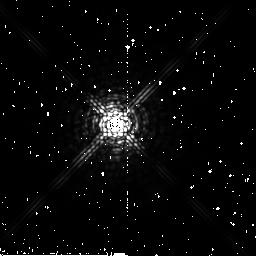
Target: HD26965
Instrument: NICMOS/NIC2
Filter: F207M
Exposure: 4 min
Observation ID: n6nb33030

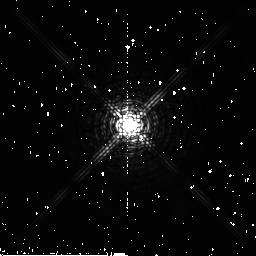
Target: HD216899
Instrument: NICMOS/NIC2
Filter: F180M
Exposure: 2 min
Observation ID: n6nb3w020

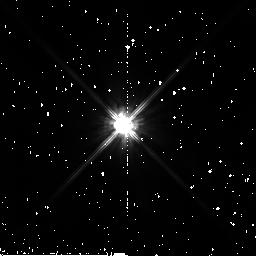
Target: HD285968
Instrument: NICMOS/NIC2
Filter: F110W
Exposure: 2 min
Observation ID: n6nb38010

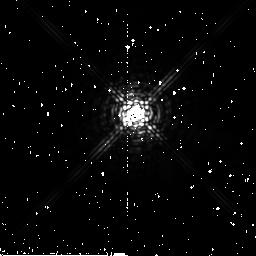
Target: HD6582
Instrument: NICMOS/NIC2
Filter: F222M
Exposure: 4 min
Observation ID: n6nb09040

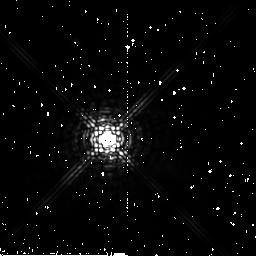
Target: HD38392
Instrument: NICMOS/NIC2
Filter: F222M
Exposure: 4 min
Observation ID: n6nb46040

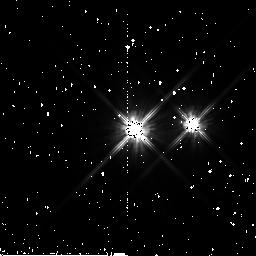
Target: BD+02D3482
Instrument: NICMOS/NIC2
Filter: F110W
Exposure: 2 min
Observation ID: n6nb2u010

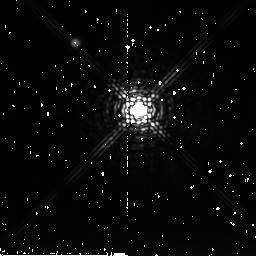
Target: G203-047
Instrument: NICMOS/NIC2
Filter: F222M
Exposure: 4 min
Observation ID: n6nb2g040

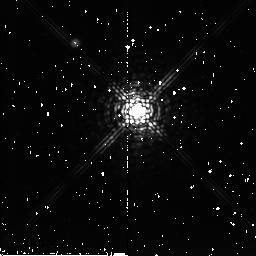
Target: LHS2
Instrument: NICMOS/NIC2
Filter: F207M
Exposure: 4 min
Observation ID: n6nb03030

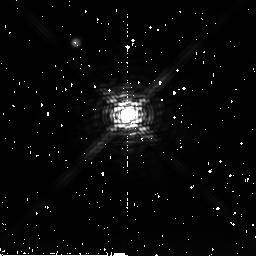
Target: LHS471
Instrument: NICMOS/NIC2
Filter: F222M
Exposure: 4 min
Observation ID: n6nb3b040

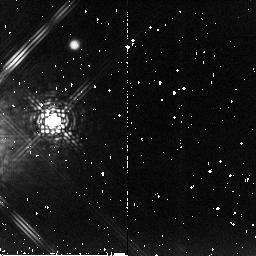
Target: HD26976
Instrument: NICMOS/NIC2
Filter: F207M
Exposure: 4 min
Observation ID: n6nb34030

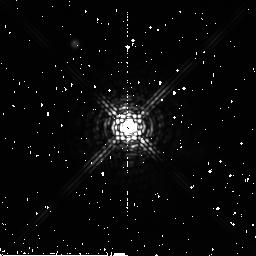
Target: CD-31D9113
Instrument: NICMOS/NIC2
Filter: F222M
Exposure: 4 min
Observation ID: n6nb99040

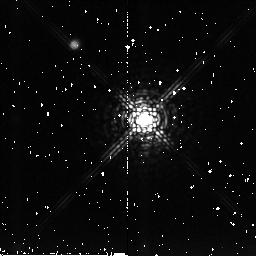
Target: LHS2090
Instrument: NICMOS/NIC2
Filter: F207M
Exposure: 4 min
Observation ID: n6nb75030

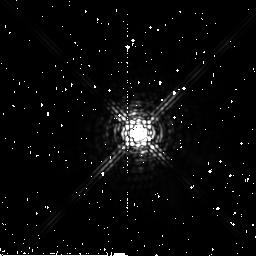
Target: HD22049
Instrument: NICMOS/NIC2
Filter: F222M
Exposure: 4 min
Observation ID: n6nb26040

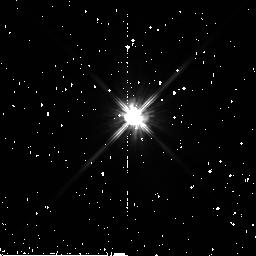
Target: BD+05D3409
Instrument: NICMOS/NIC2
Filter: F110W
Exposure: 2 min
Observation ID: n6nb2o010

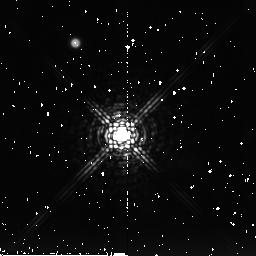
Target: LHS337
Instrument: NICMOS/NIC2
Filter: F222M
Exposure: 4 min
Observation ID: n6nb1j040

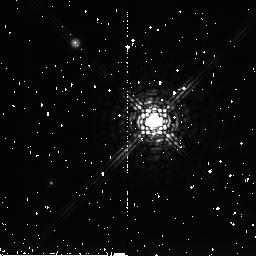
Target: LHS1805
Instrument: NICMOS/NIC2
Filter: F222M
Exposure: 4 min
Observation ID: n6nb50040

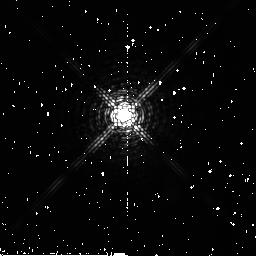
Target: HD151288
Instrument: NICMOS/NIC2
Filter: F180M
Exposure: 2 min
Observation ID: n6nb2d020

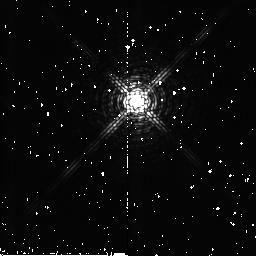
Target: LHS1565
Instrument: NICMOS/NIC2
Filter: F180M
Exposure: 2 min
Observation ID: n6nb27020

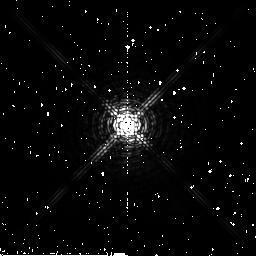
Target: HD20630
Instrument: NICMOS/NIC2
Filter: F180M
Exposure: 2 min
Observation ID: n6nb25020

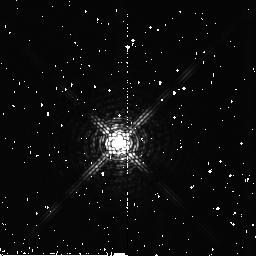
Target: LHS138
Instrument: NICMOS/NIC2
Filter: F180M
Exposure: 2 min
Observation ID: n6nb10020

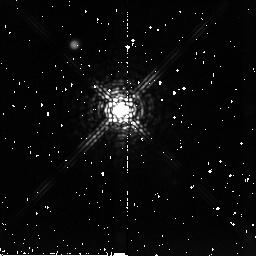
Target: LHS2206
Instrument: NICMOS/NIC2
Filter: F207M
Exposure: 4 min
Observation ID: n6nb82030

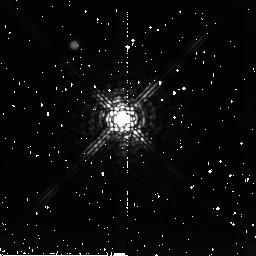
Target: LHS292
Instrument: NICMOS/NIC2
Filter: F207M
Exposure: 4 min
Observation ID: n6nb88030

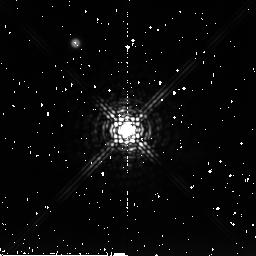
Target: LHS1963
Instrument: NICMOS/NIC2
Filter: F222M
Exposure: 4 min
Observation ID: n6nb67040

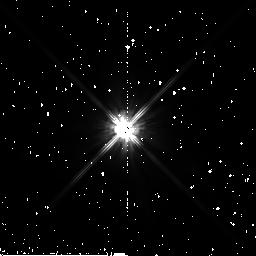
Target: HD1326
Instrument: NICMOS/NIC2
Filter: F110W
Exposure: 2 min
Observation ID: n6nb05010

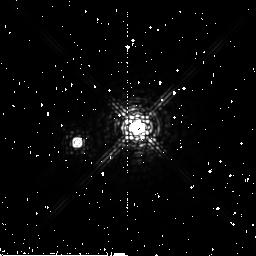
Target: HD191408
Instrument: NICMOS/NIC2
Filter: F207M
Exposure: 4 min
Observation ID: n6nb3g030

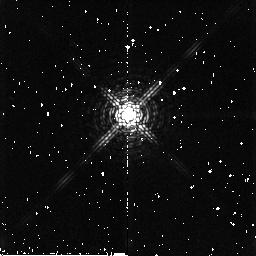
Target: LHS3376
Instrument: NICMOS/NIC2
Filter: F180M
Exposure: 2 min
Observation ID: n6nb2v020

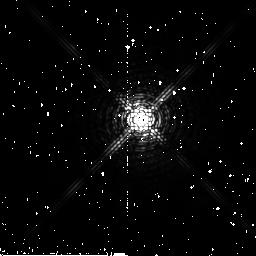
Target: HD185144
Instrument: NICMOS/NIC2
Filter: F180M
Exposure: 2 min
Observation ID: n6nb3e020

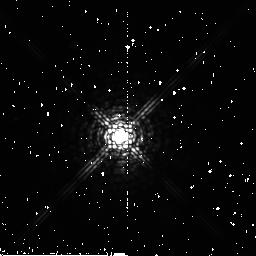
Target: BD+44D2051
Instrument: NICMOS/NIC2
Filter: F207M
Exposure: 4 min
Observation ID: n6nb93030

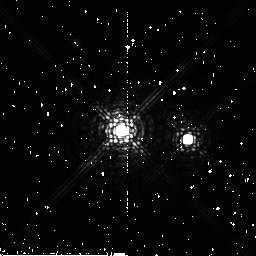
Target: LHS3405
Instrument: NICMOS/NIC2
Filter: F207M
Exposure: 4 min
Observation ID: n6nb2y030

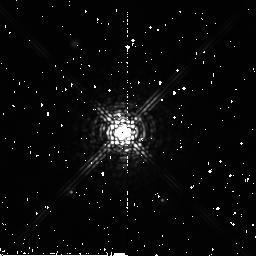
Target: LHS2157
Instrument: NICMOS/NIC2
Filter: F207M
Exposure: 4 min
Observation ID: n6nb80030

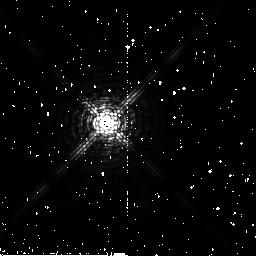
Target: HD115617
Instrument: NICMOS/NIC2
Filter: F180M
Exposure: 2 min
Observation ID: n6nb1n020

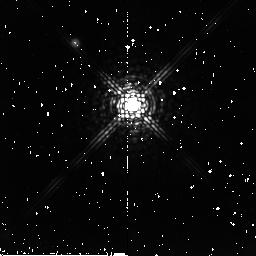
Target: LHS1951
Instrument: NICMOS/NIC2
Filter: F207M
Exposure: 4 min
Observation ID: n6nb65030

Completing A Near-Infrared Search for Very Low Mass Companions to Stars within 10 pc of the Sun (PI: Golimowski, David A.)

Most stars are fainter and less massive than the Sun. Nevertheless, our knowledge of very low mass (VLM) red dwarfs and their brown dwarf cousins is quite limited. Unknown are the true luminosity function (LF), multiplicity fraction, mass function, and mass-luminosity relation for red and brown dwarfs, though they dominate the Galaxy in both numbers and total mass. The best way to constrain these relations is a search for faint companions to nearby stars. Such a search has several advantages over field surveys, including greater sensitivity to VLM objects and the availability of precise parallaxes from which luminosities and masses can be derived. We propose to complete our four-filter NICMOS snapshot search for companions to stars within 10 pc. With a 10 sigma detection limit of M_J ~ 20 at 10 pc, we can detect companions between 10 and 100 AU that are at least 9 mag fainter than the empirical end of the main sequence and at least 6.5 mag fainter than the brown dwarf Gl 229B. When completed, our search will be the largest, most sensitive, volume-limited search for VLM companions ever undertaken. Our four-filter search will permit unambiguous identification of VLM-companion candidates for follow-up observation. Together with IR speckle and deep imaging surveys, our program will firmly establish the LF for VLM companions at separations of 1-1000 AU and the multiplicity fraction of all stars within 10 pc.